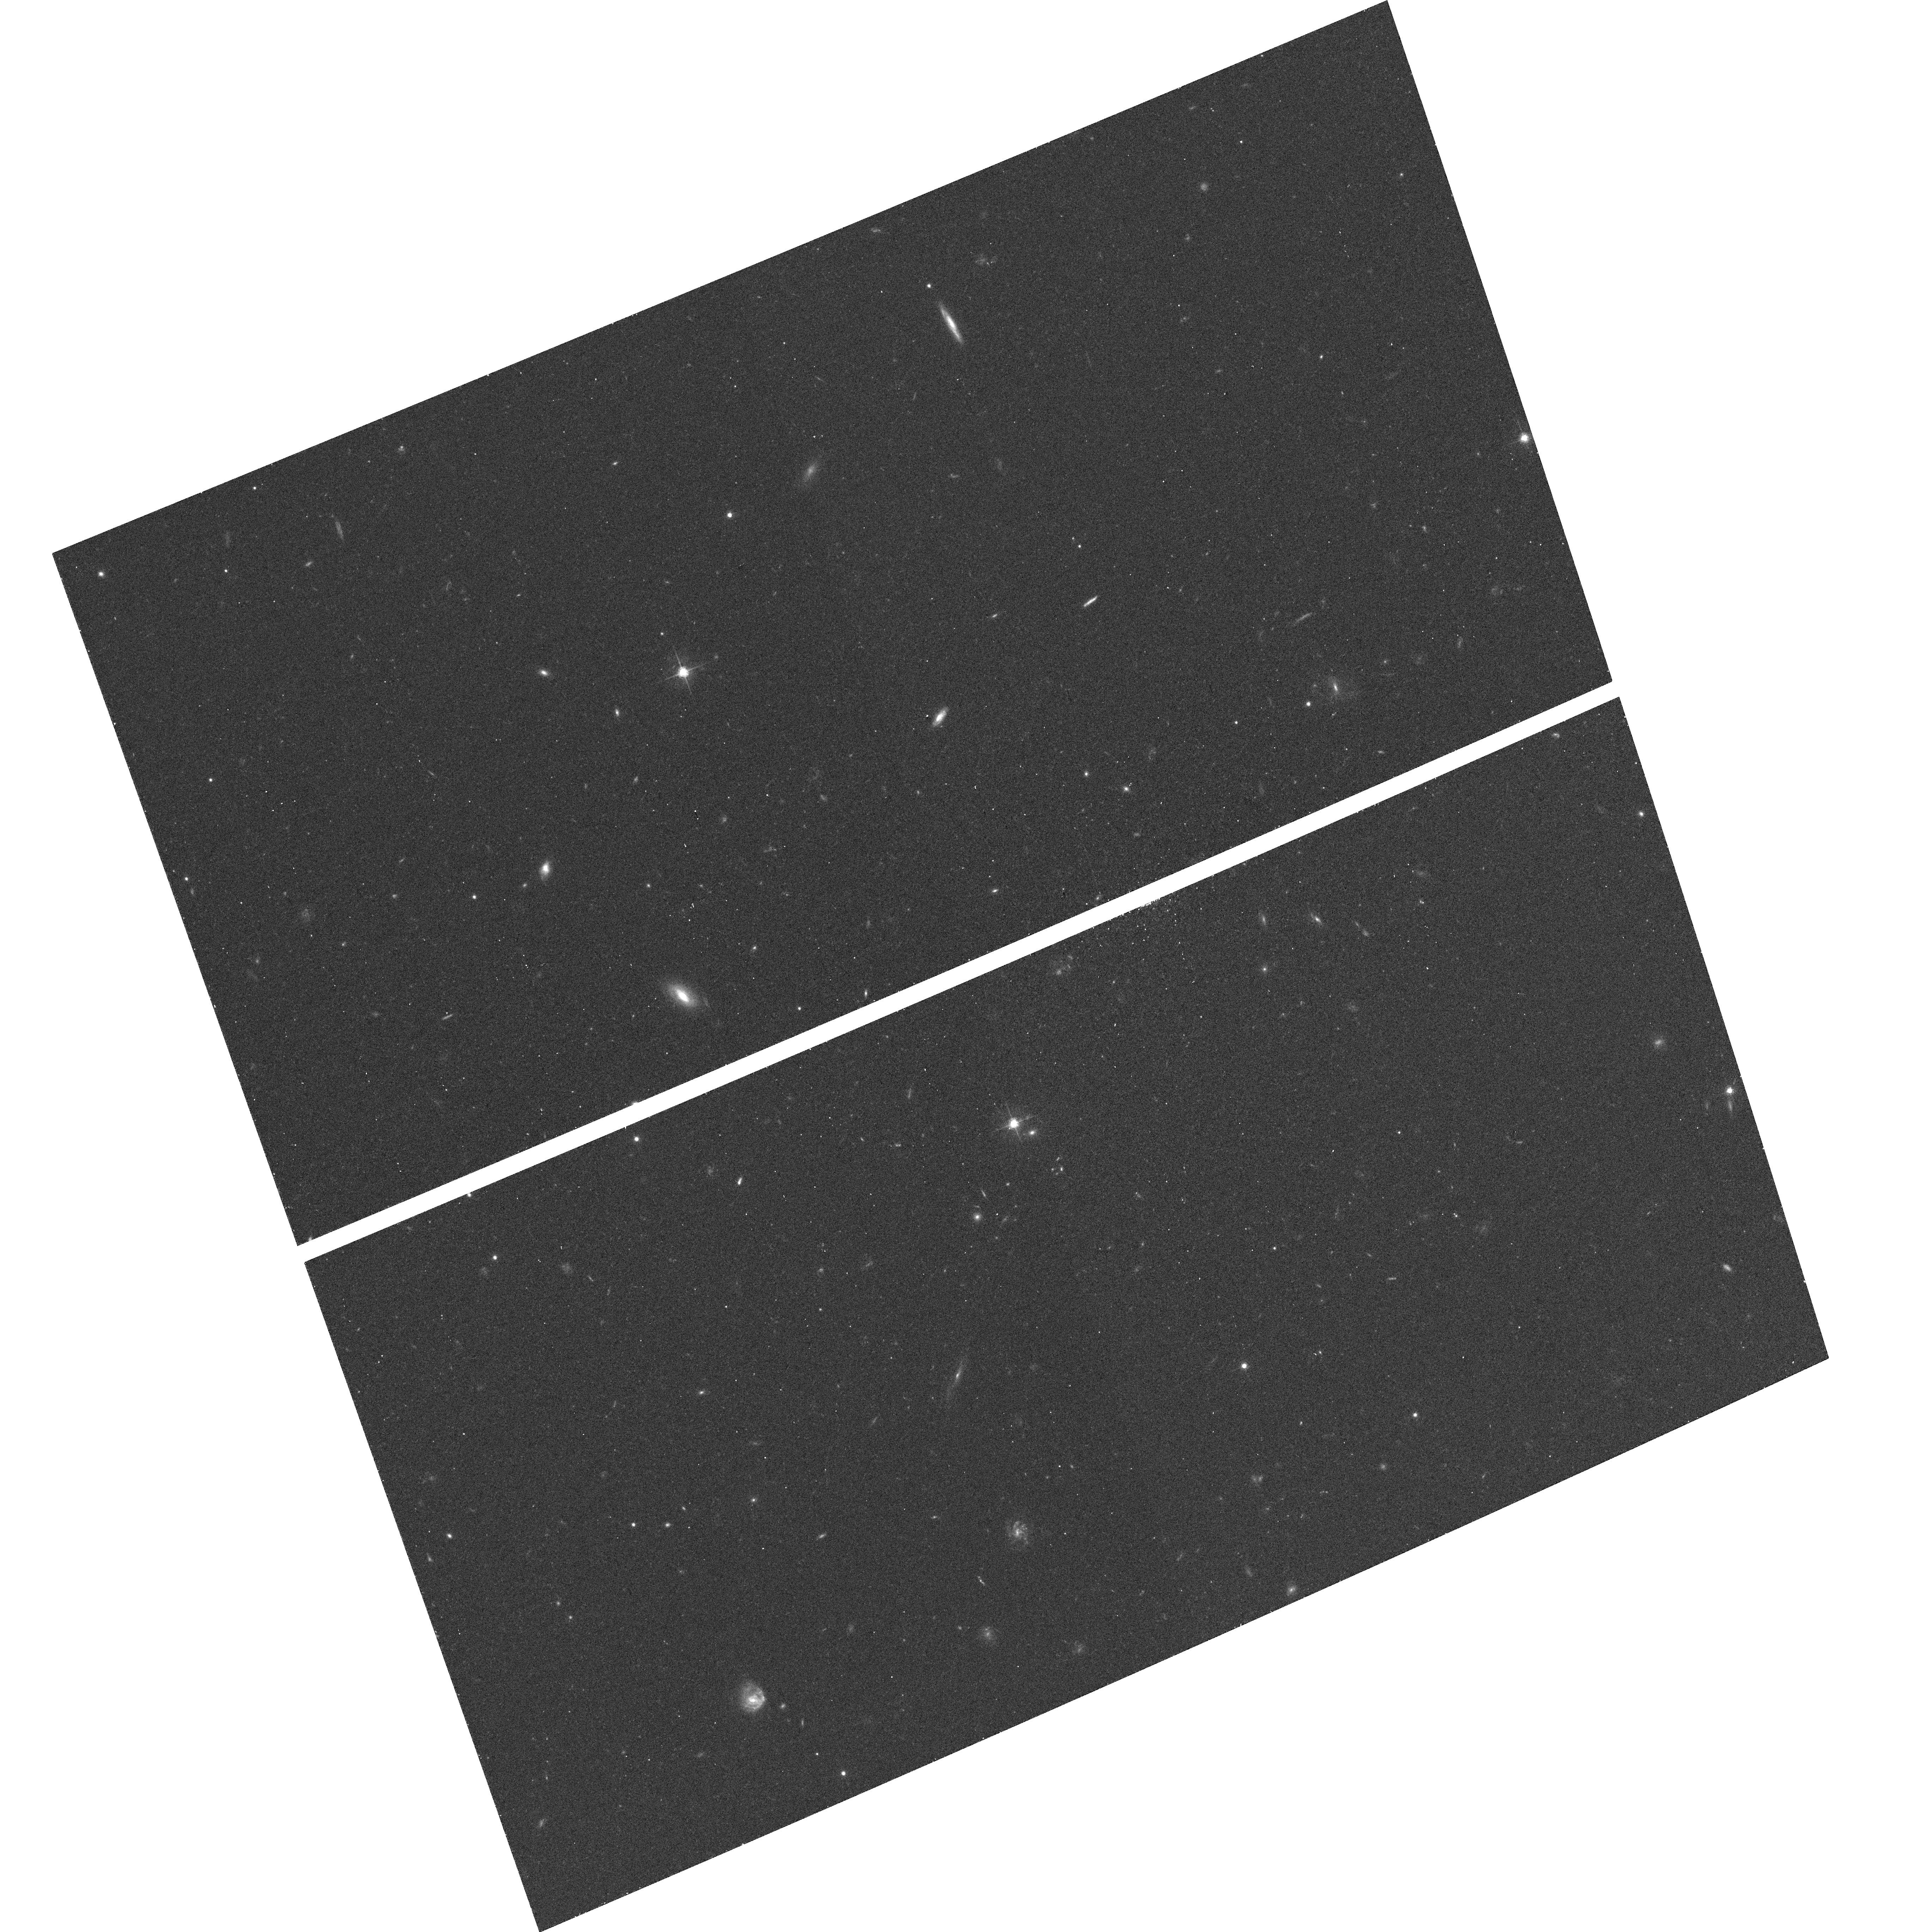
Target: J143040.83+014939.97. Instrument: ACS/WFC. Filter: F625W. Exposure: 12 min. Observation ID: hst_10576_33_acs_wfc_f625w_j9ci33

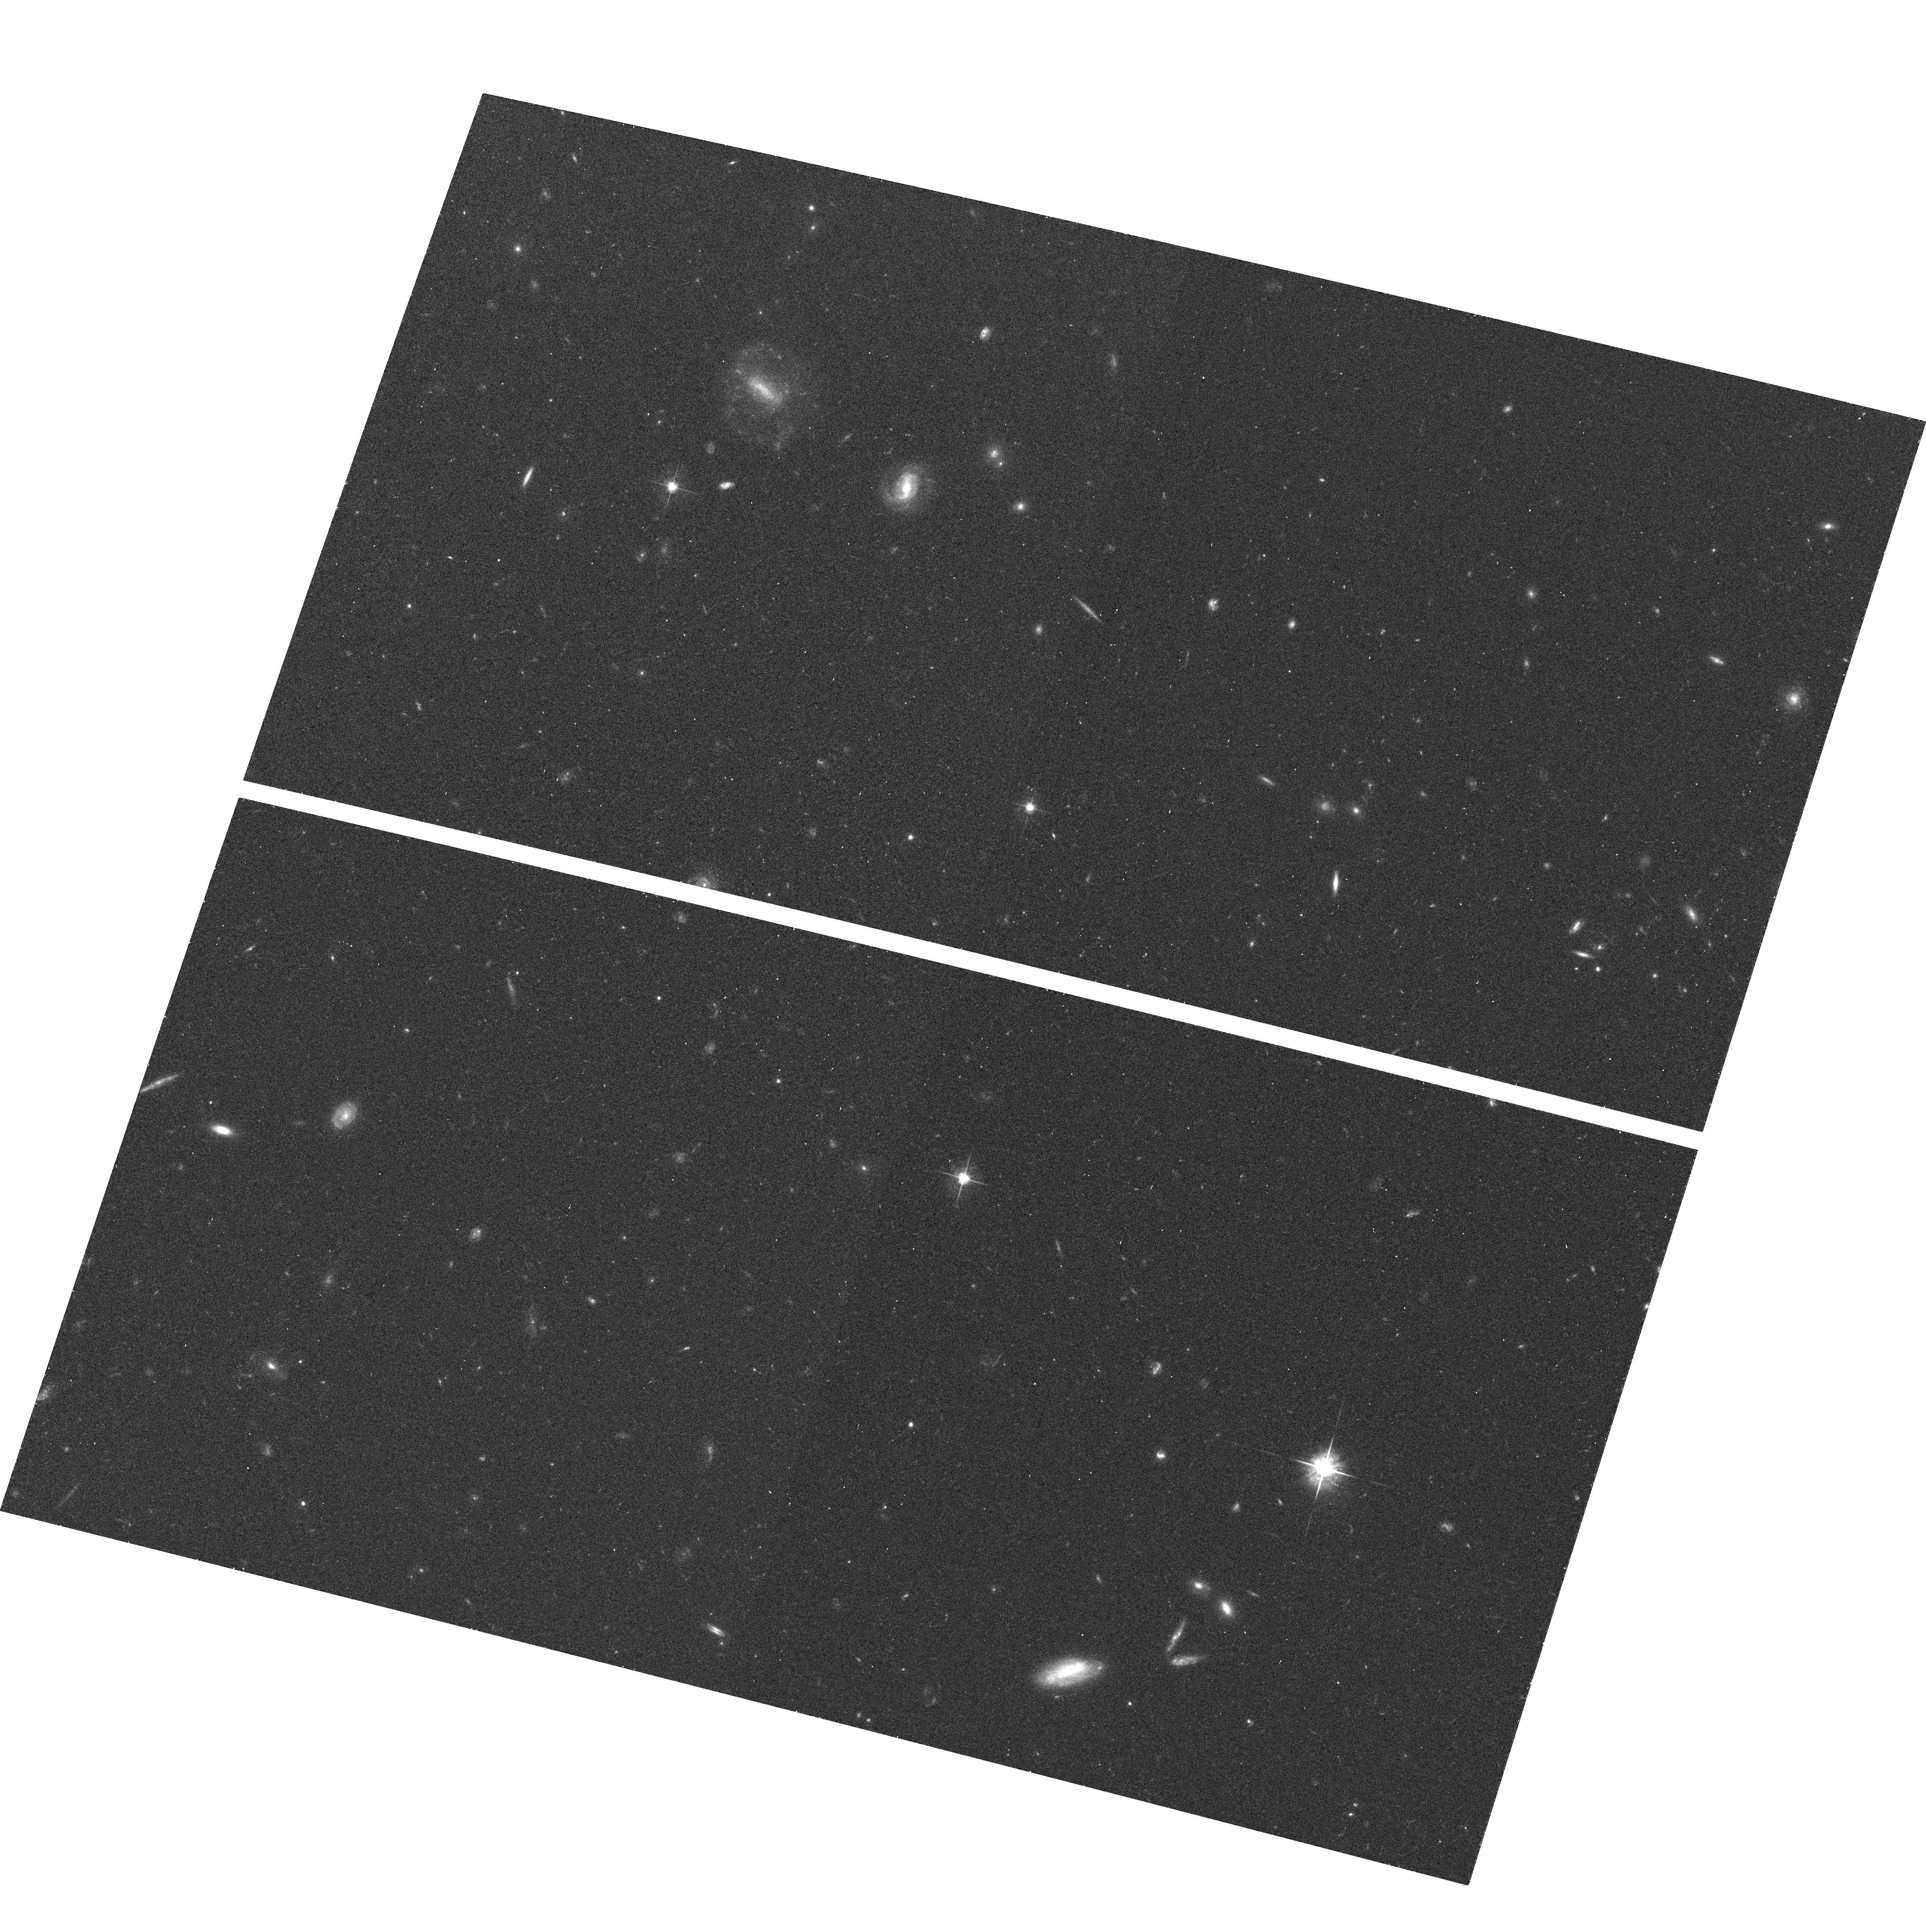
Target: J020329.86-091020.41. Instrument: ACS/WFC. Filter: F625W. Exposure: 12 min. Observation ID: hst_10576_25_acs_wfc_f625w_j9ci25

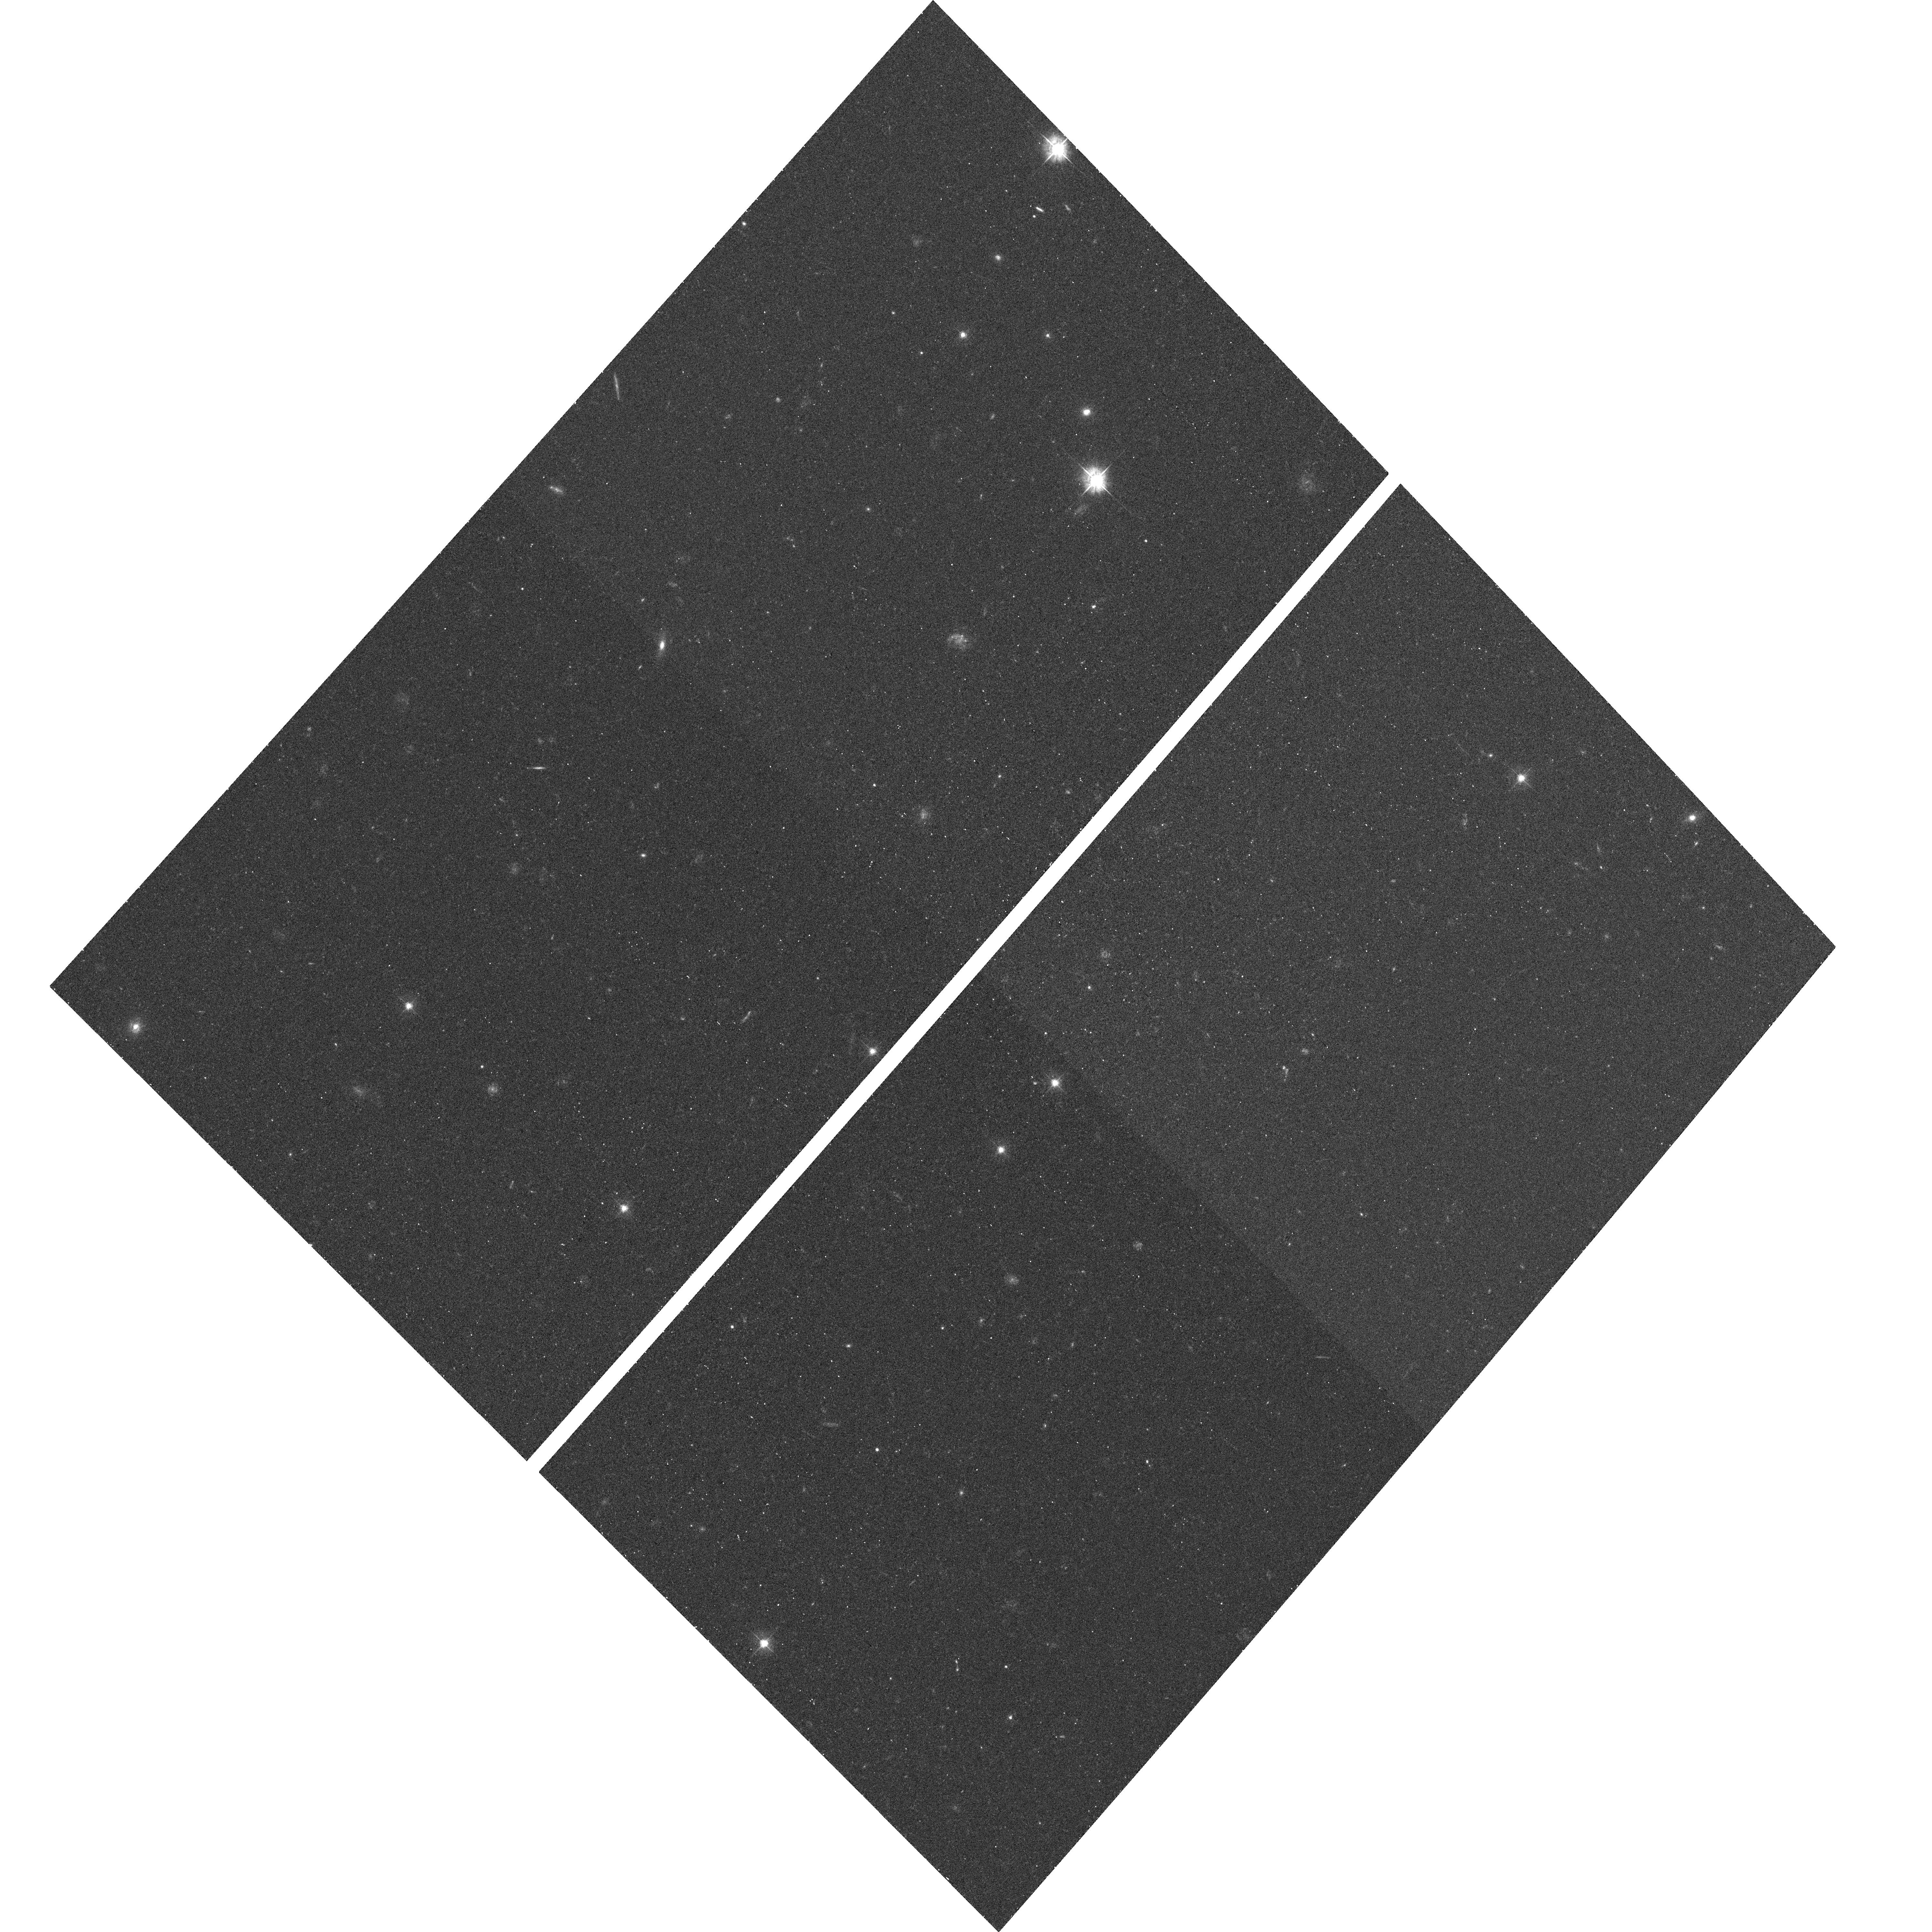
Target: J144027.58+445524.71. Instrument: ACS/WFC. Filter: F475W. Exposure: 12 min. Observation ID: hst_10576_02_acs_wfc_f475w_j9ci02

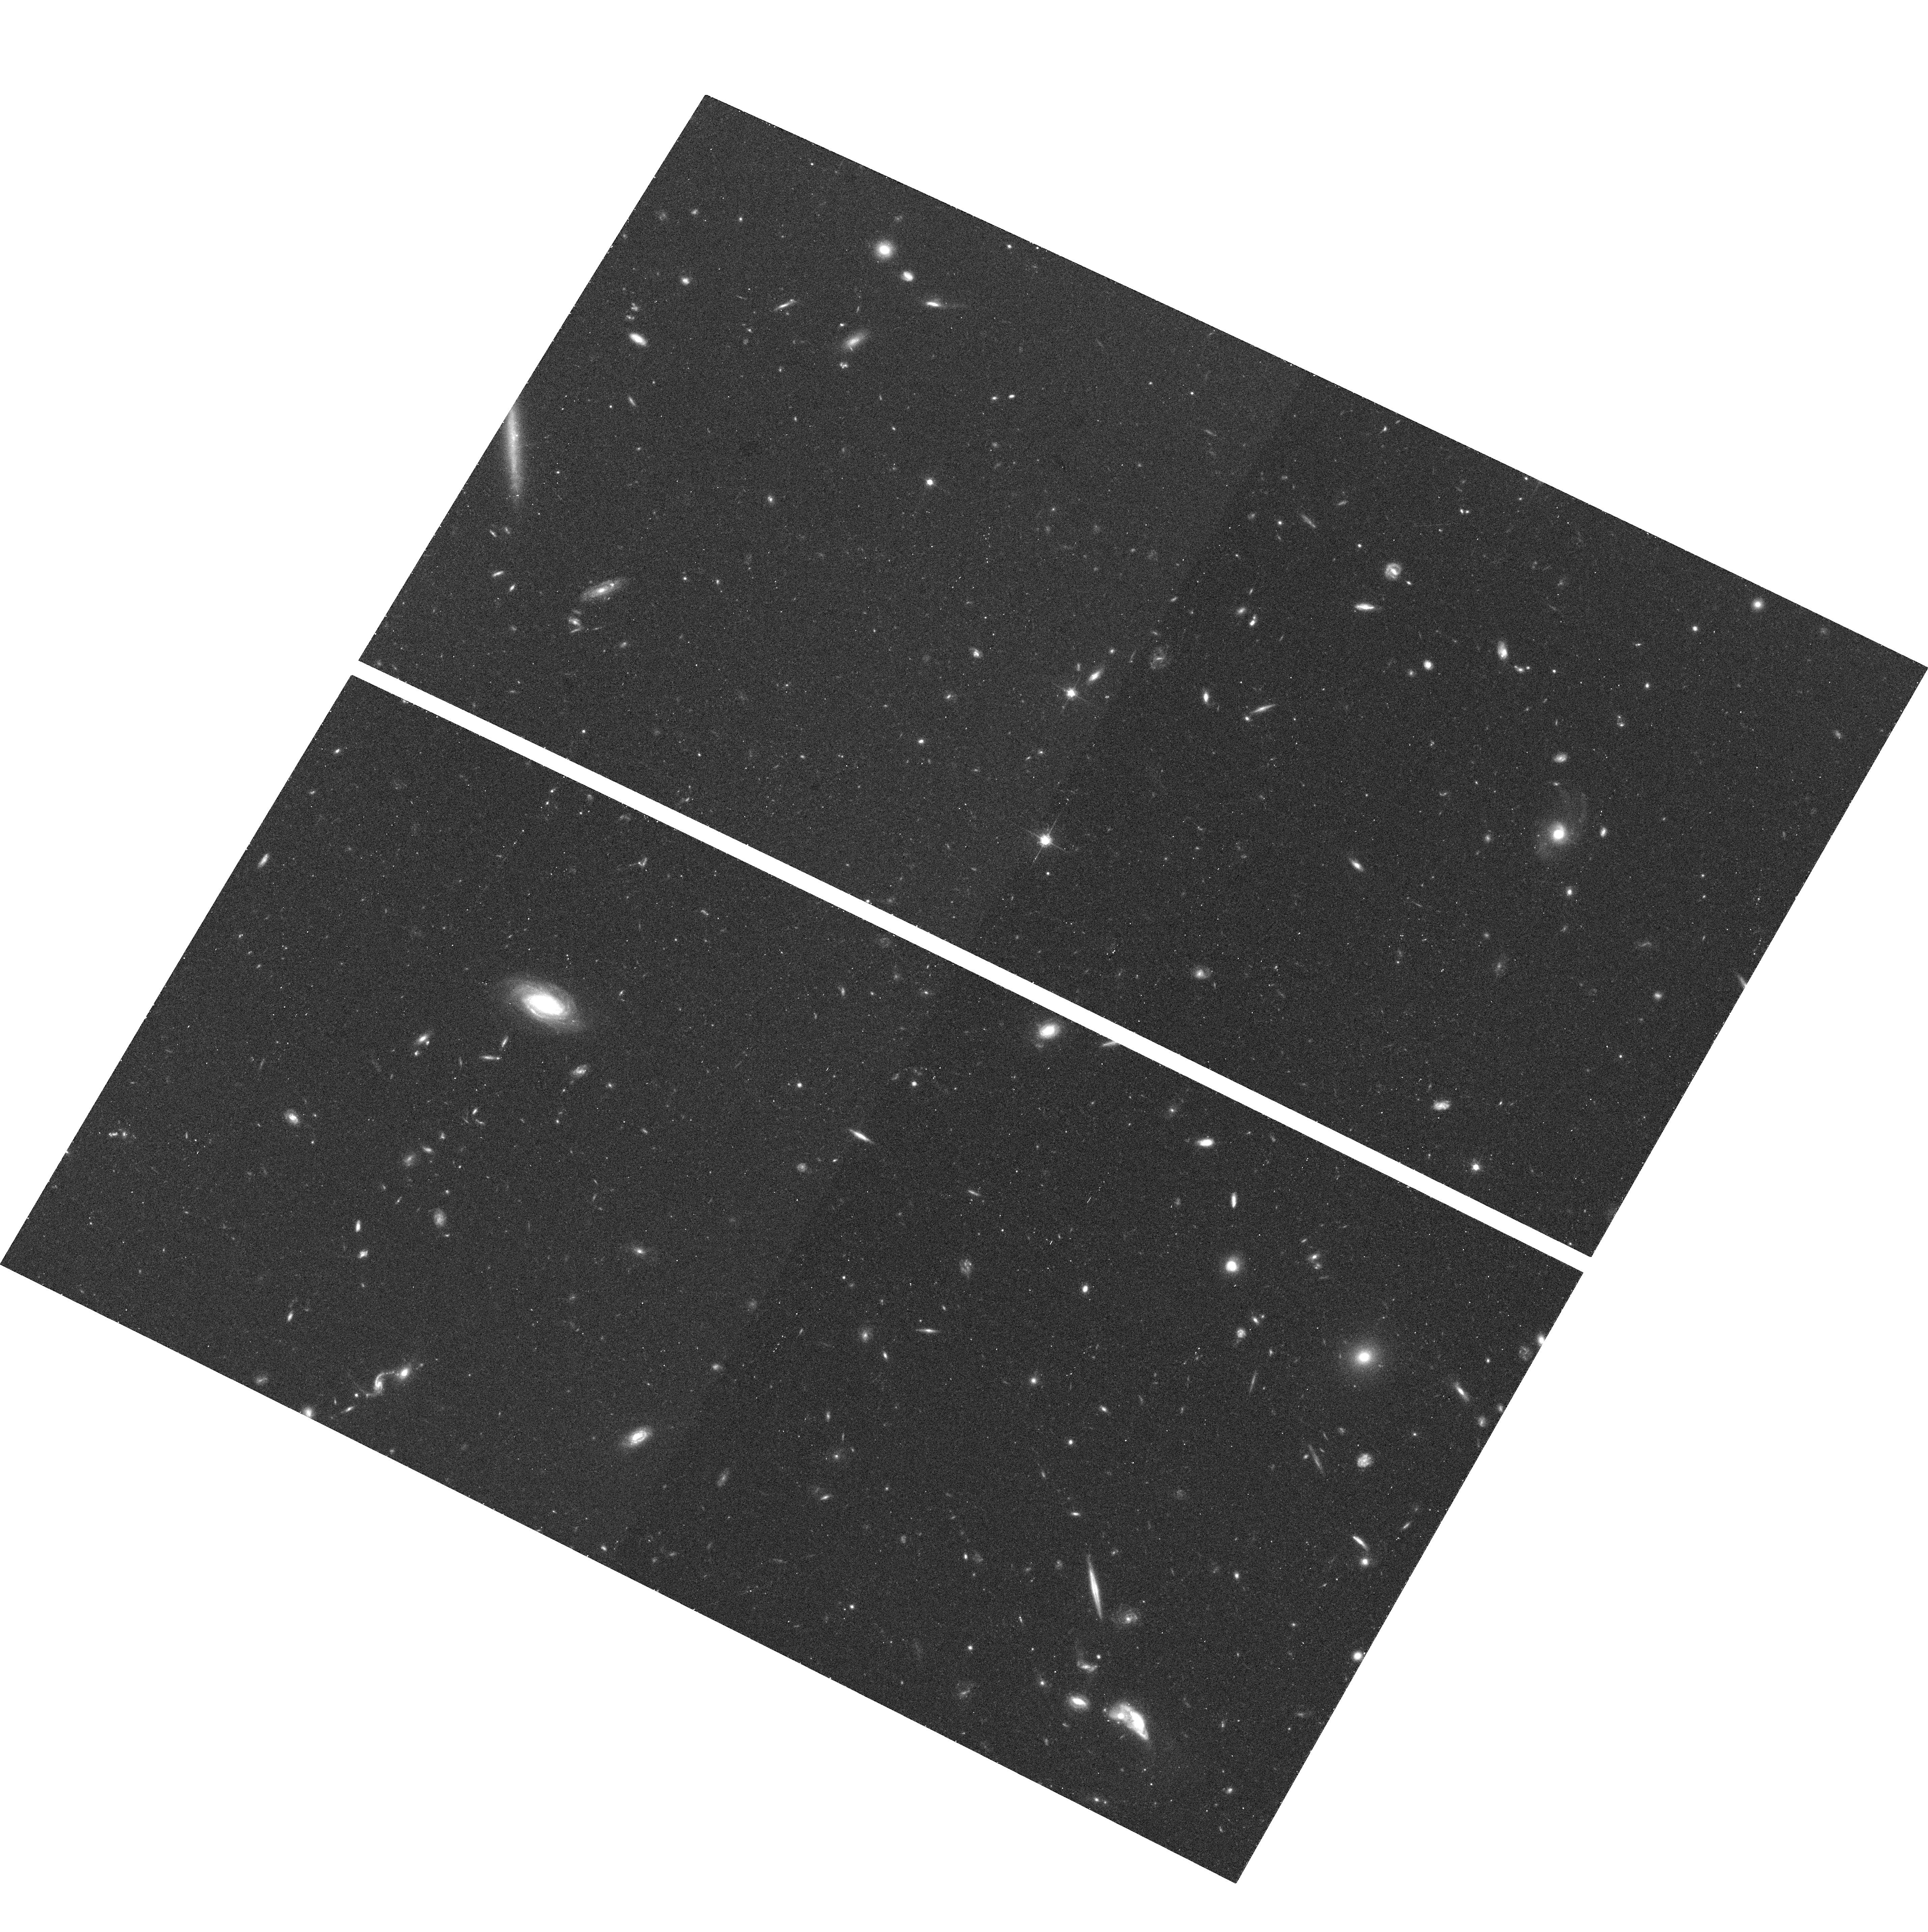
Target: J131855.75+531207.26. Instrument: ACS/WFC. Filter: F814W. Exposure: 20 min. Observation ID: hst_10576_49_acs_wfc_f814w_j9ci49

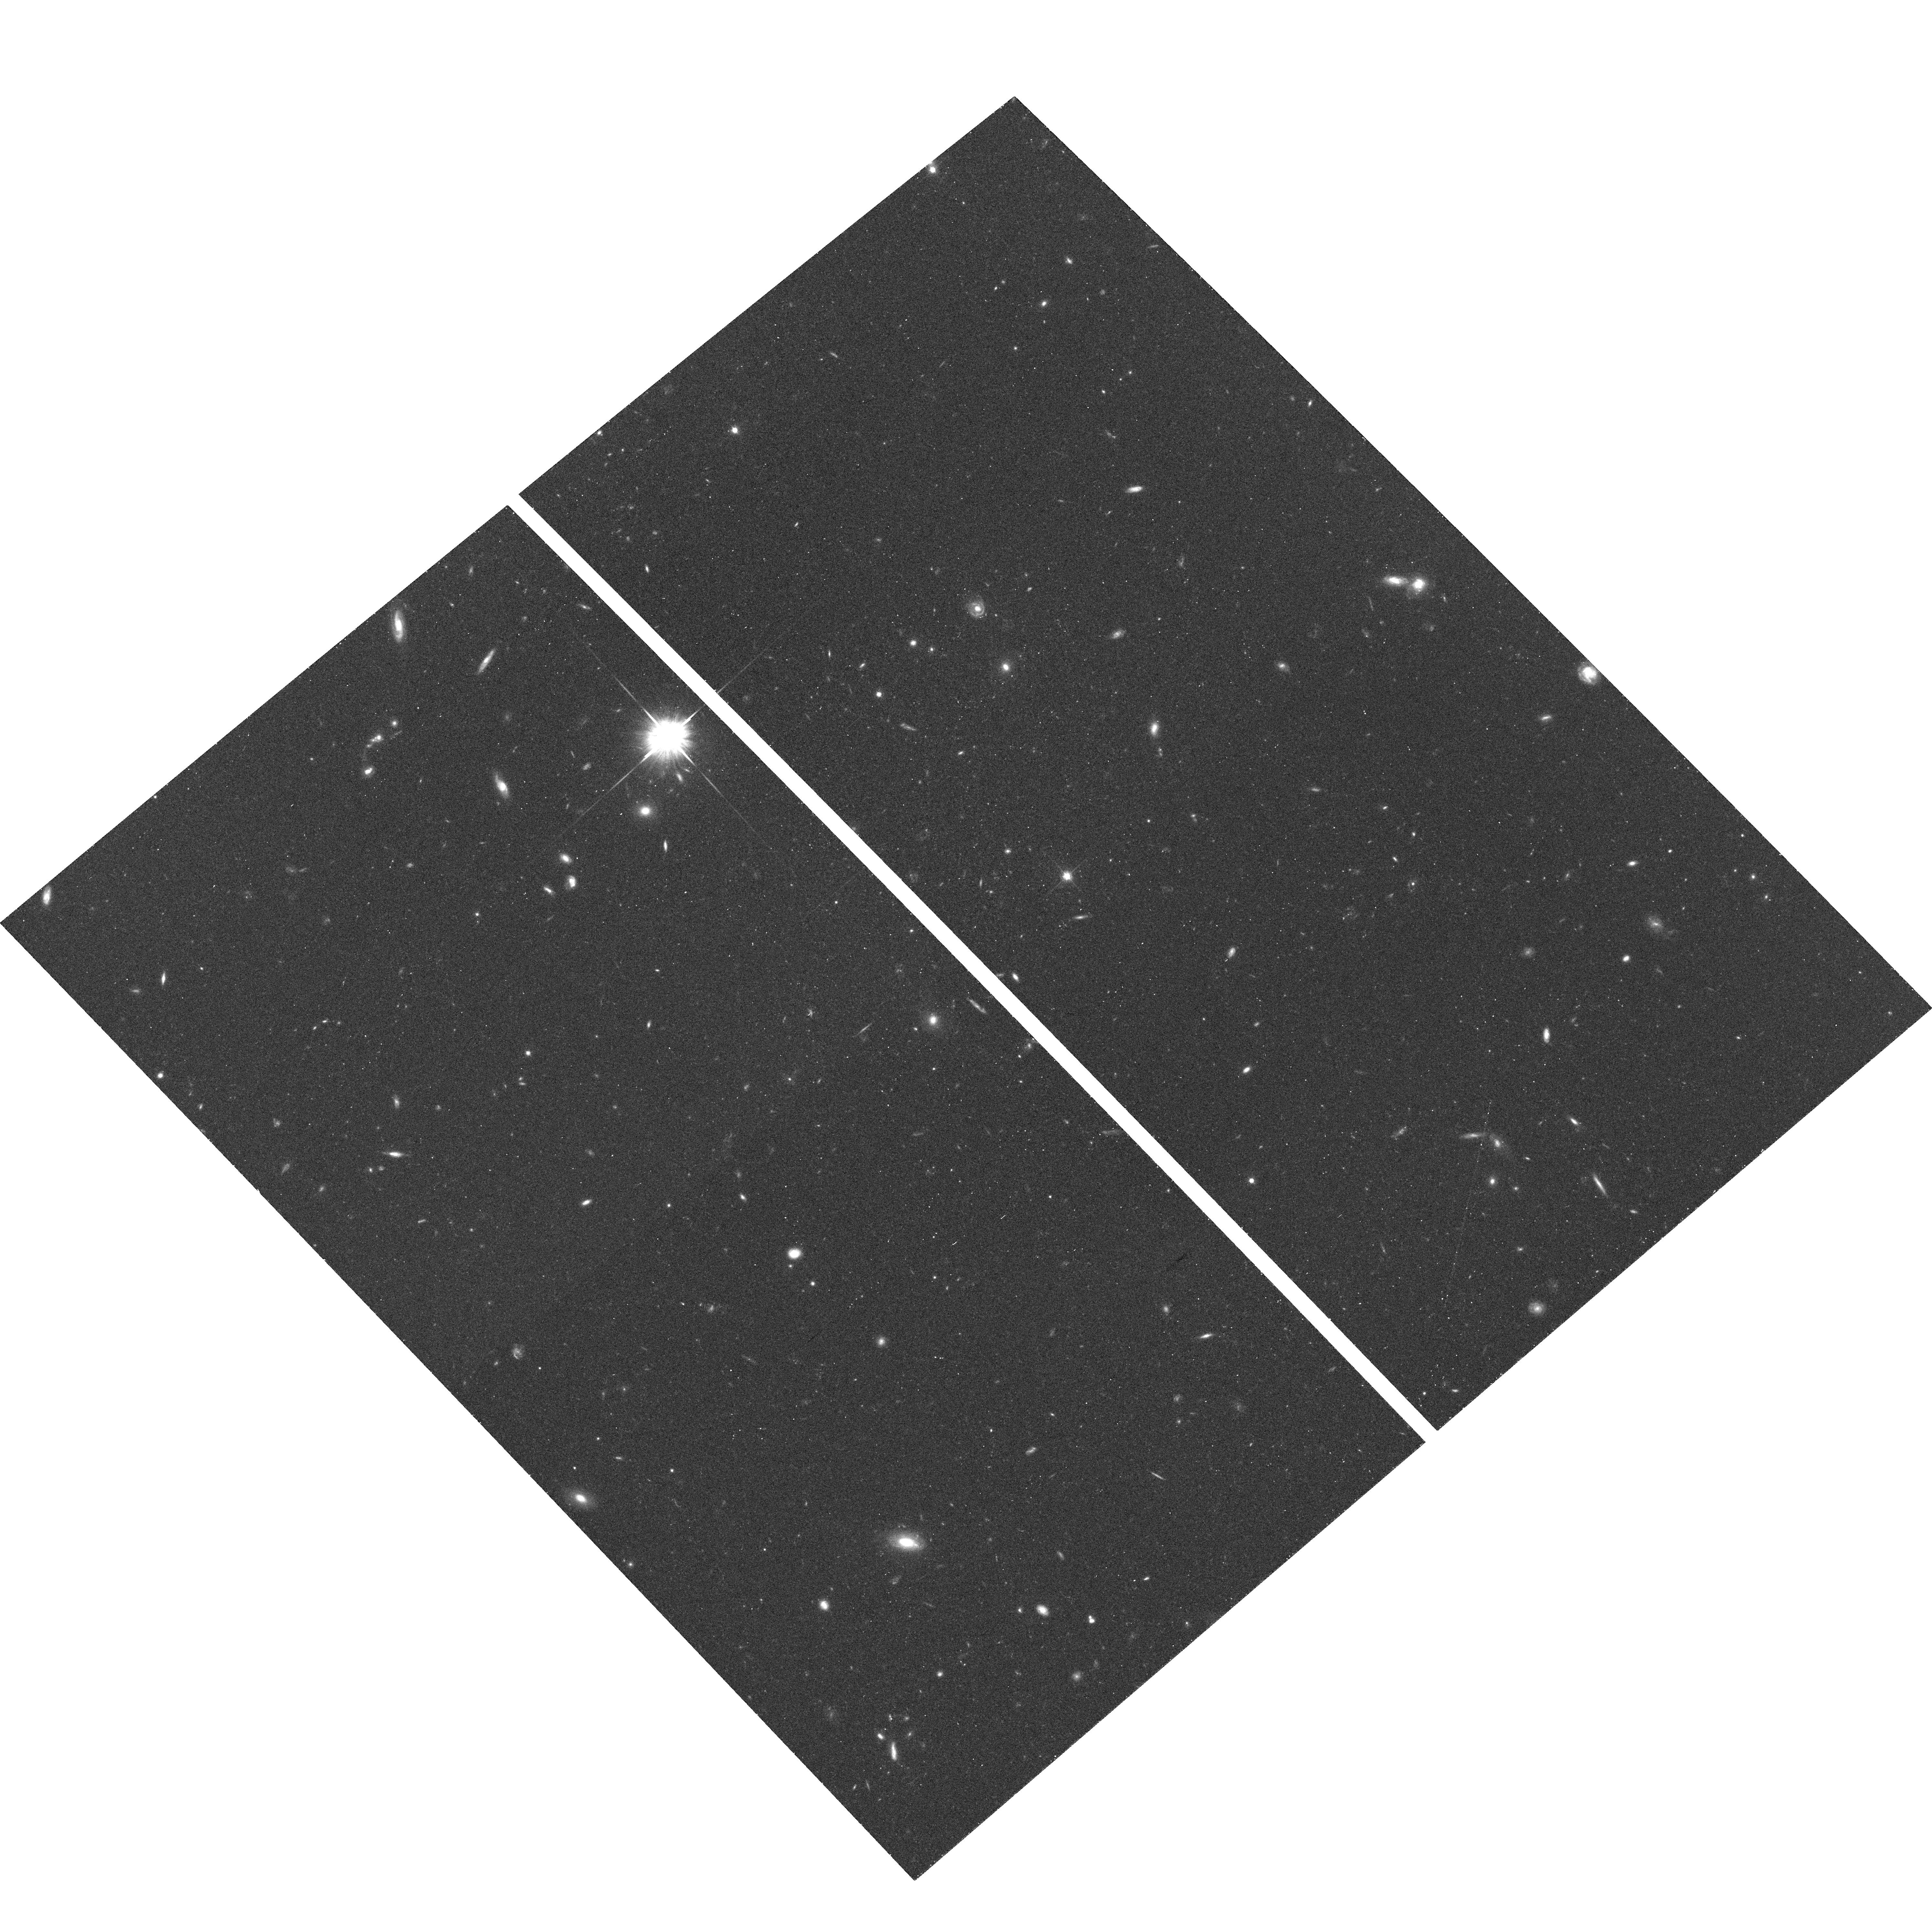
Target: J103051.48+471548.33. Instrument: ACS/WFC. Filter: F814W. Exposure: 20 min. Observation ID: hst_10576_53_acs_wfc_f814w_j9ci53

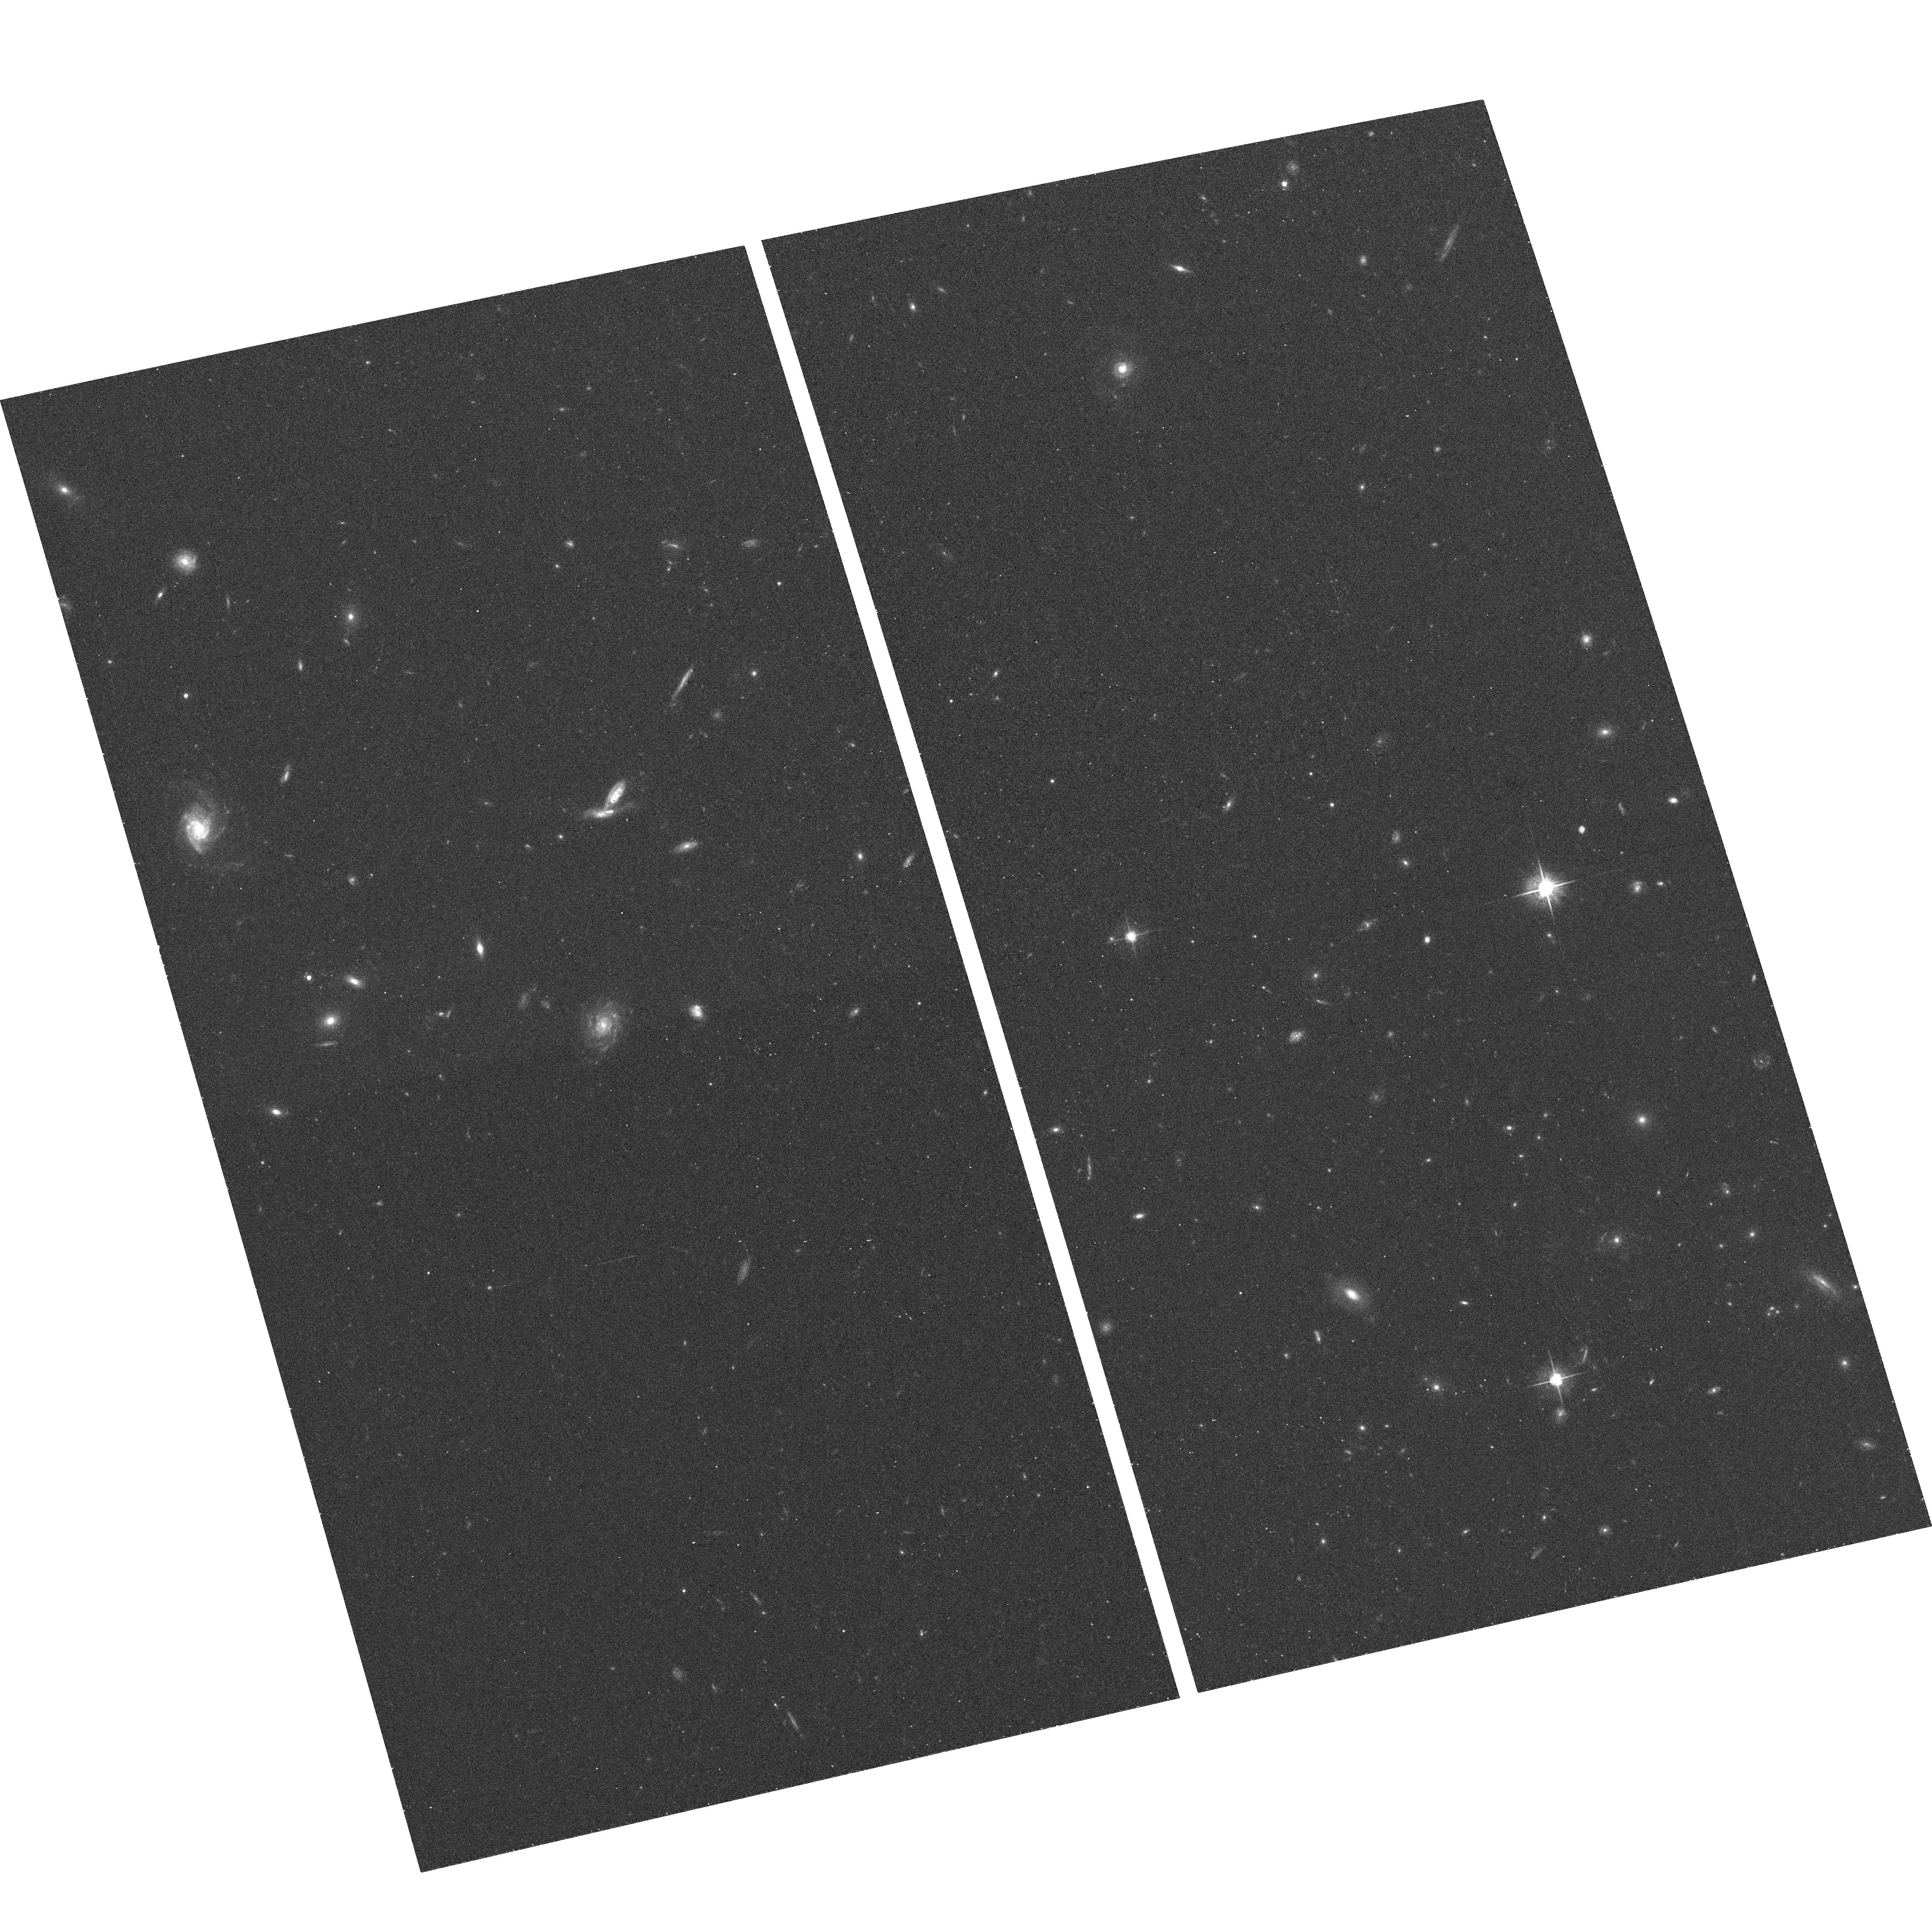
Target: J095324.56+635103.16. Instrument: ACS/WFC. Filter: F625W. Exposure: 12 min. Observation ID: hst_10576_26_acs_wfc_f625w_j9ci26

An ACS Imaging Survey of the Galaxies Hosting Strong Mg II Absorption (PI: Prochter, Gabriel E.)

Strong MgII absorbers (with rest-frame absorption equivalent width W_MgII > 0.3 A) at redshift z < 1 are known to arise in extended gaseous halos around luminous galaxies. Detailed absorption line studies based on high-solution spectra of background quasars yield tight constraints on the metallicity, ionization state, and kinematics of the gaseous clouds. But whether they originate in gas accreted from surrounding satellite galaxies or outflows associated with active starburst in the host galaxies remains unclear. We have recently completed a search of the Sloan Digital Sky Survey data archive for strong MgII absorbers and identified over 1000 new systems that are previously unknown. A subset of these MgII absorbers with W_MgII > 1.8 A exhibit extreme kinematics with velocity widths (exceeding 200 km/s) in our follow-up echelle spectra. Their dynamics are consistent with various scenarios that include gas accretion (with speeds exceeding the virial velocity) and starburst outflows (possibly driven by recent merger events). Independent of their exact nature, it is clear that strong MgII systems serve as signposts to galactic halos with extreme gas dynamics. Here we propose to conduct a snapshot survey of galaxies in the fields toward high-redshift quasars with known, strong MgII absorbers at 0.5 < z < 2. We plan to obtain high spatial-resolution ACS/WFC images of 60 fields to uncover galaxies fainter than L* at the redshifts of these absorbers and study their morphology. We will complement the HST observations with follow-up spectroscopic observations and IR images acquired at the Keck and Magellan Observatories to for redshift identifications and for measuring broad-band colors. We will investigate the correlation between absorption line kinematics and galaxy morphology. In particular, we will address whether on-going mergers is responsible for the extreme dynamics observed in MgII absorption based on their rest-frame ultraviolet morphology.